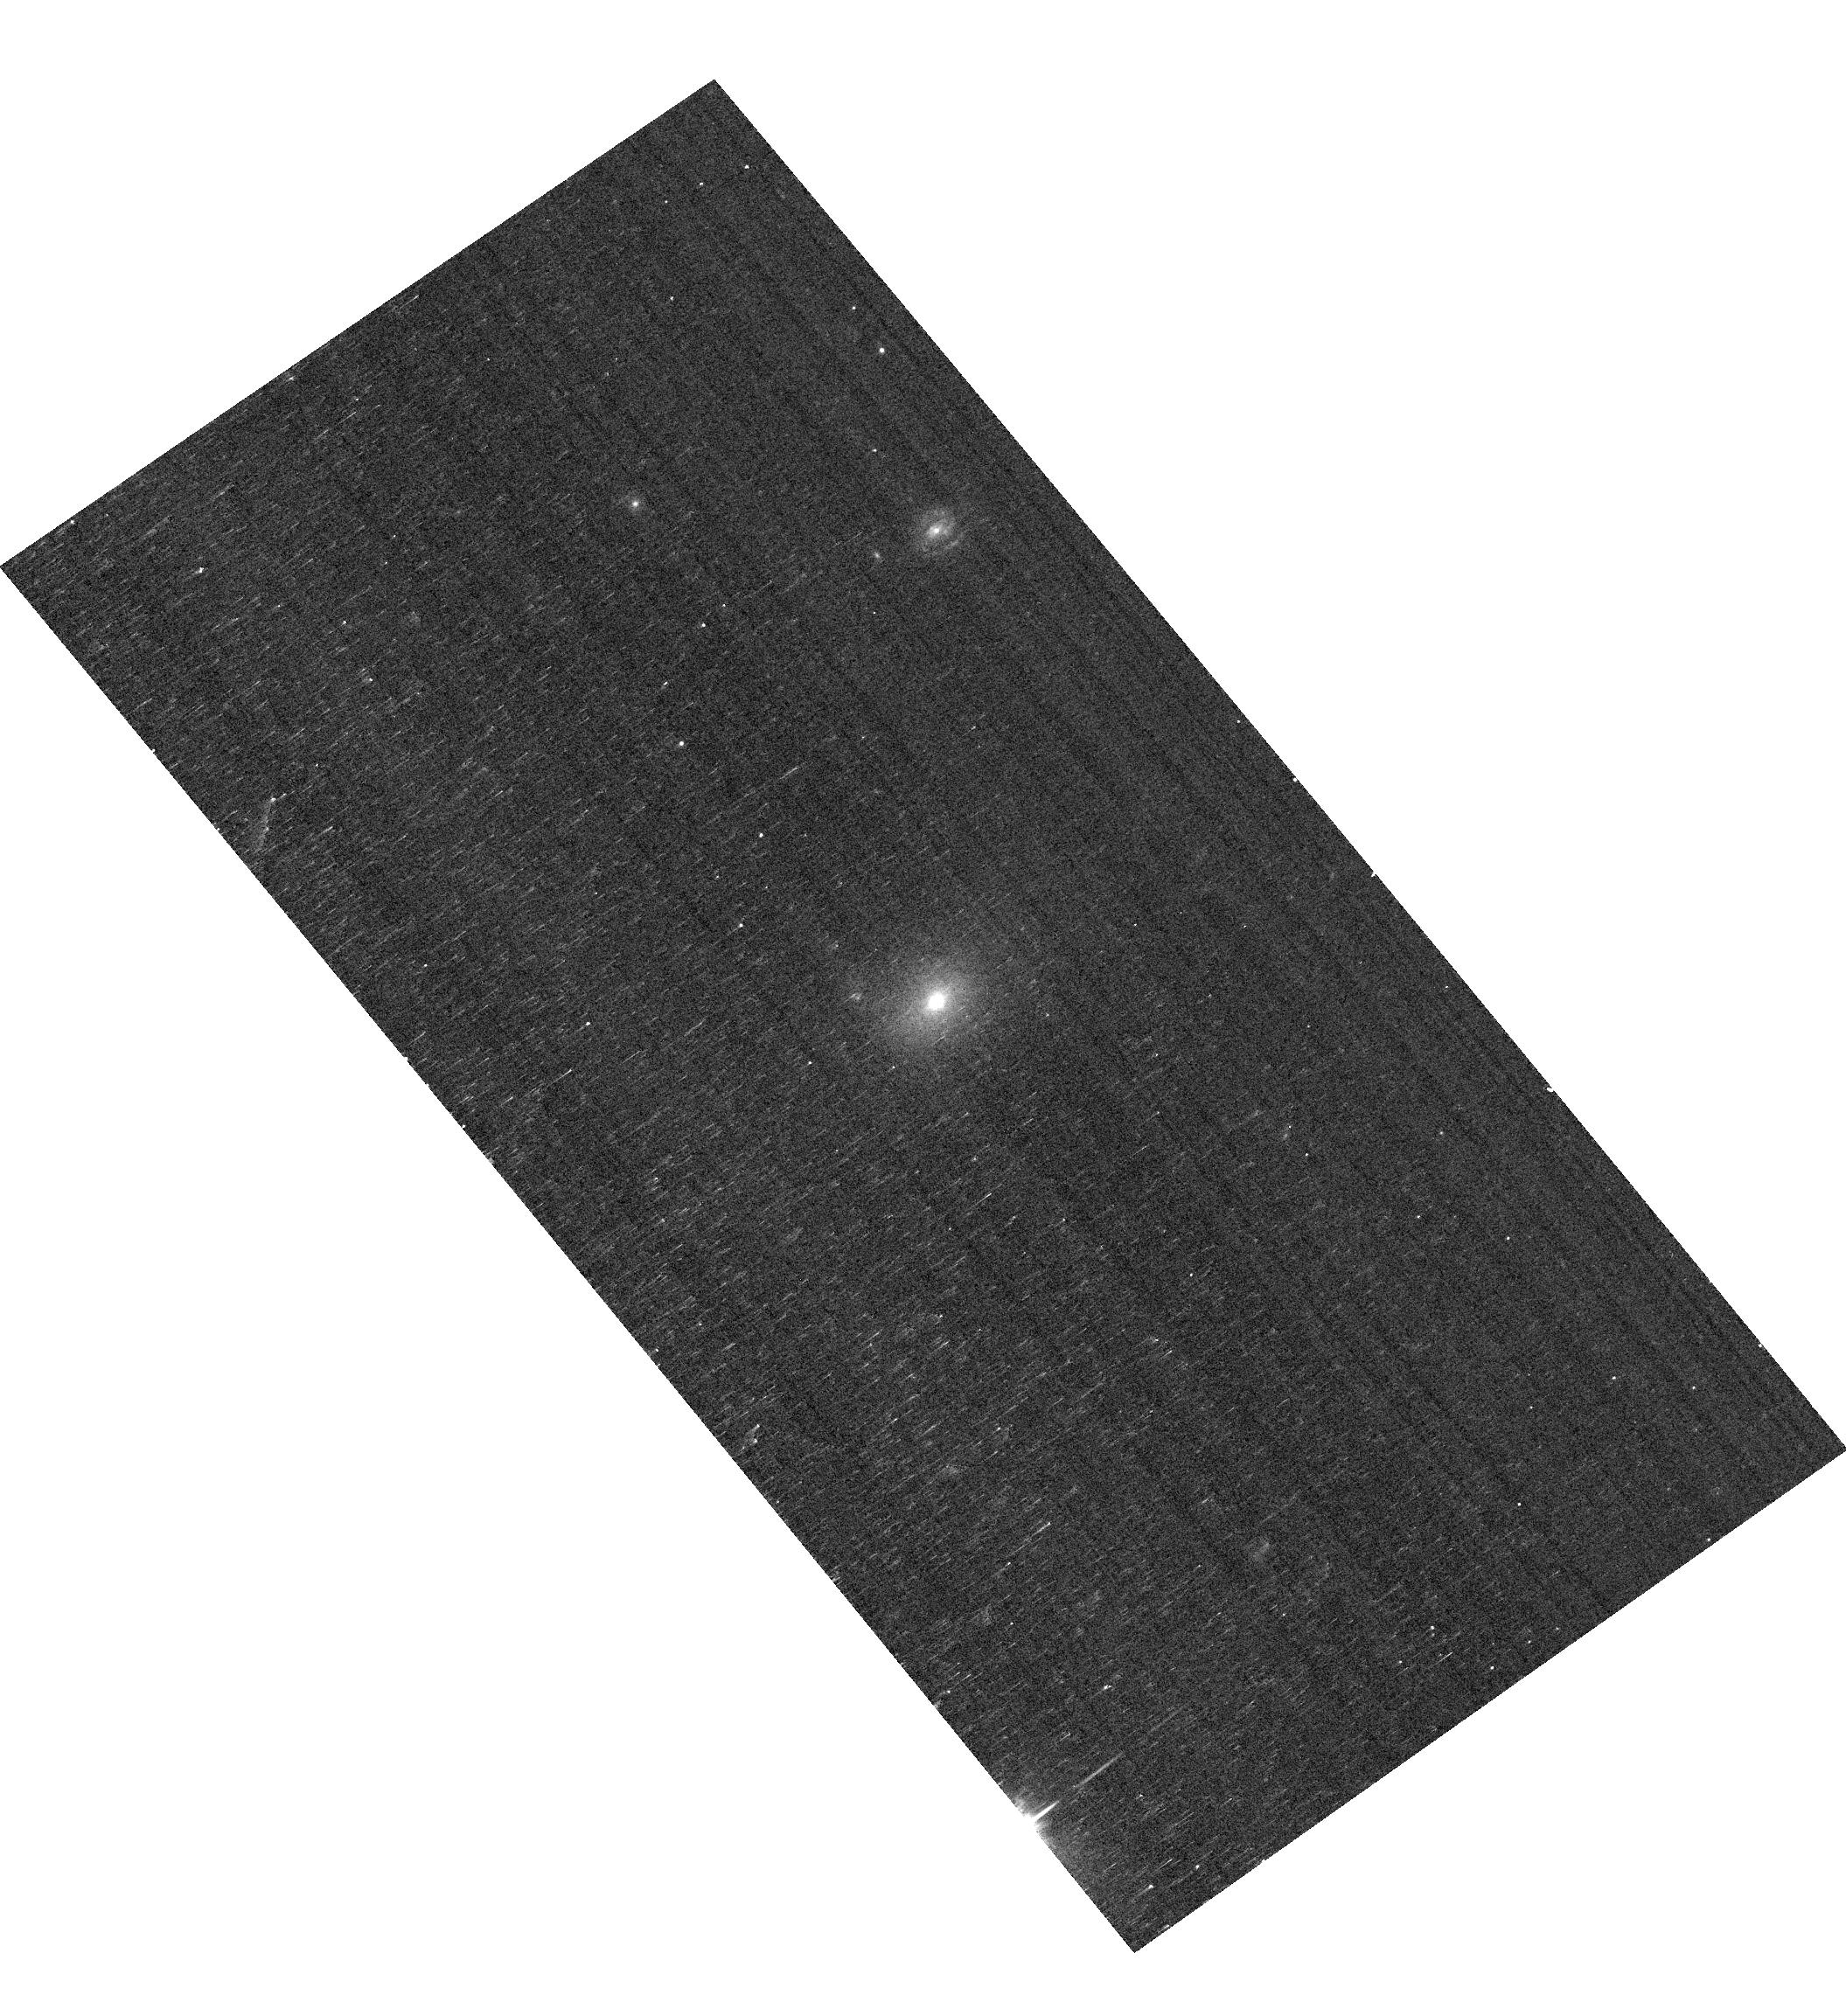
Target: J0954+4717. Instrument: ACS/WFC. Filter: F550M. Exposure: 7 min. Observation ID: hst_17758_01_acs_wfc_f550m_jfhm01

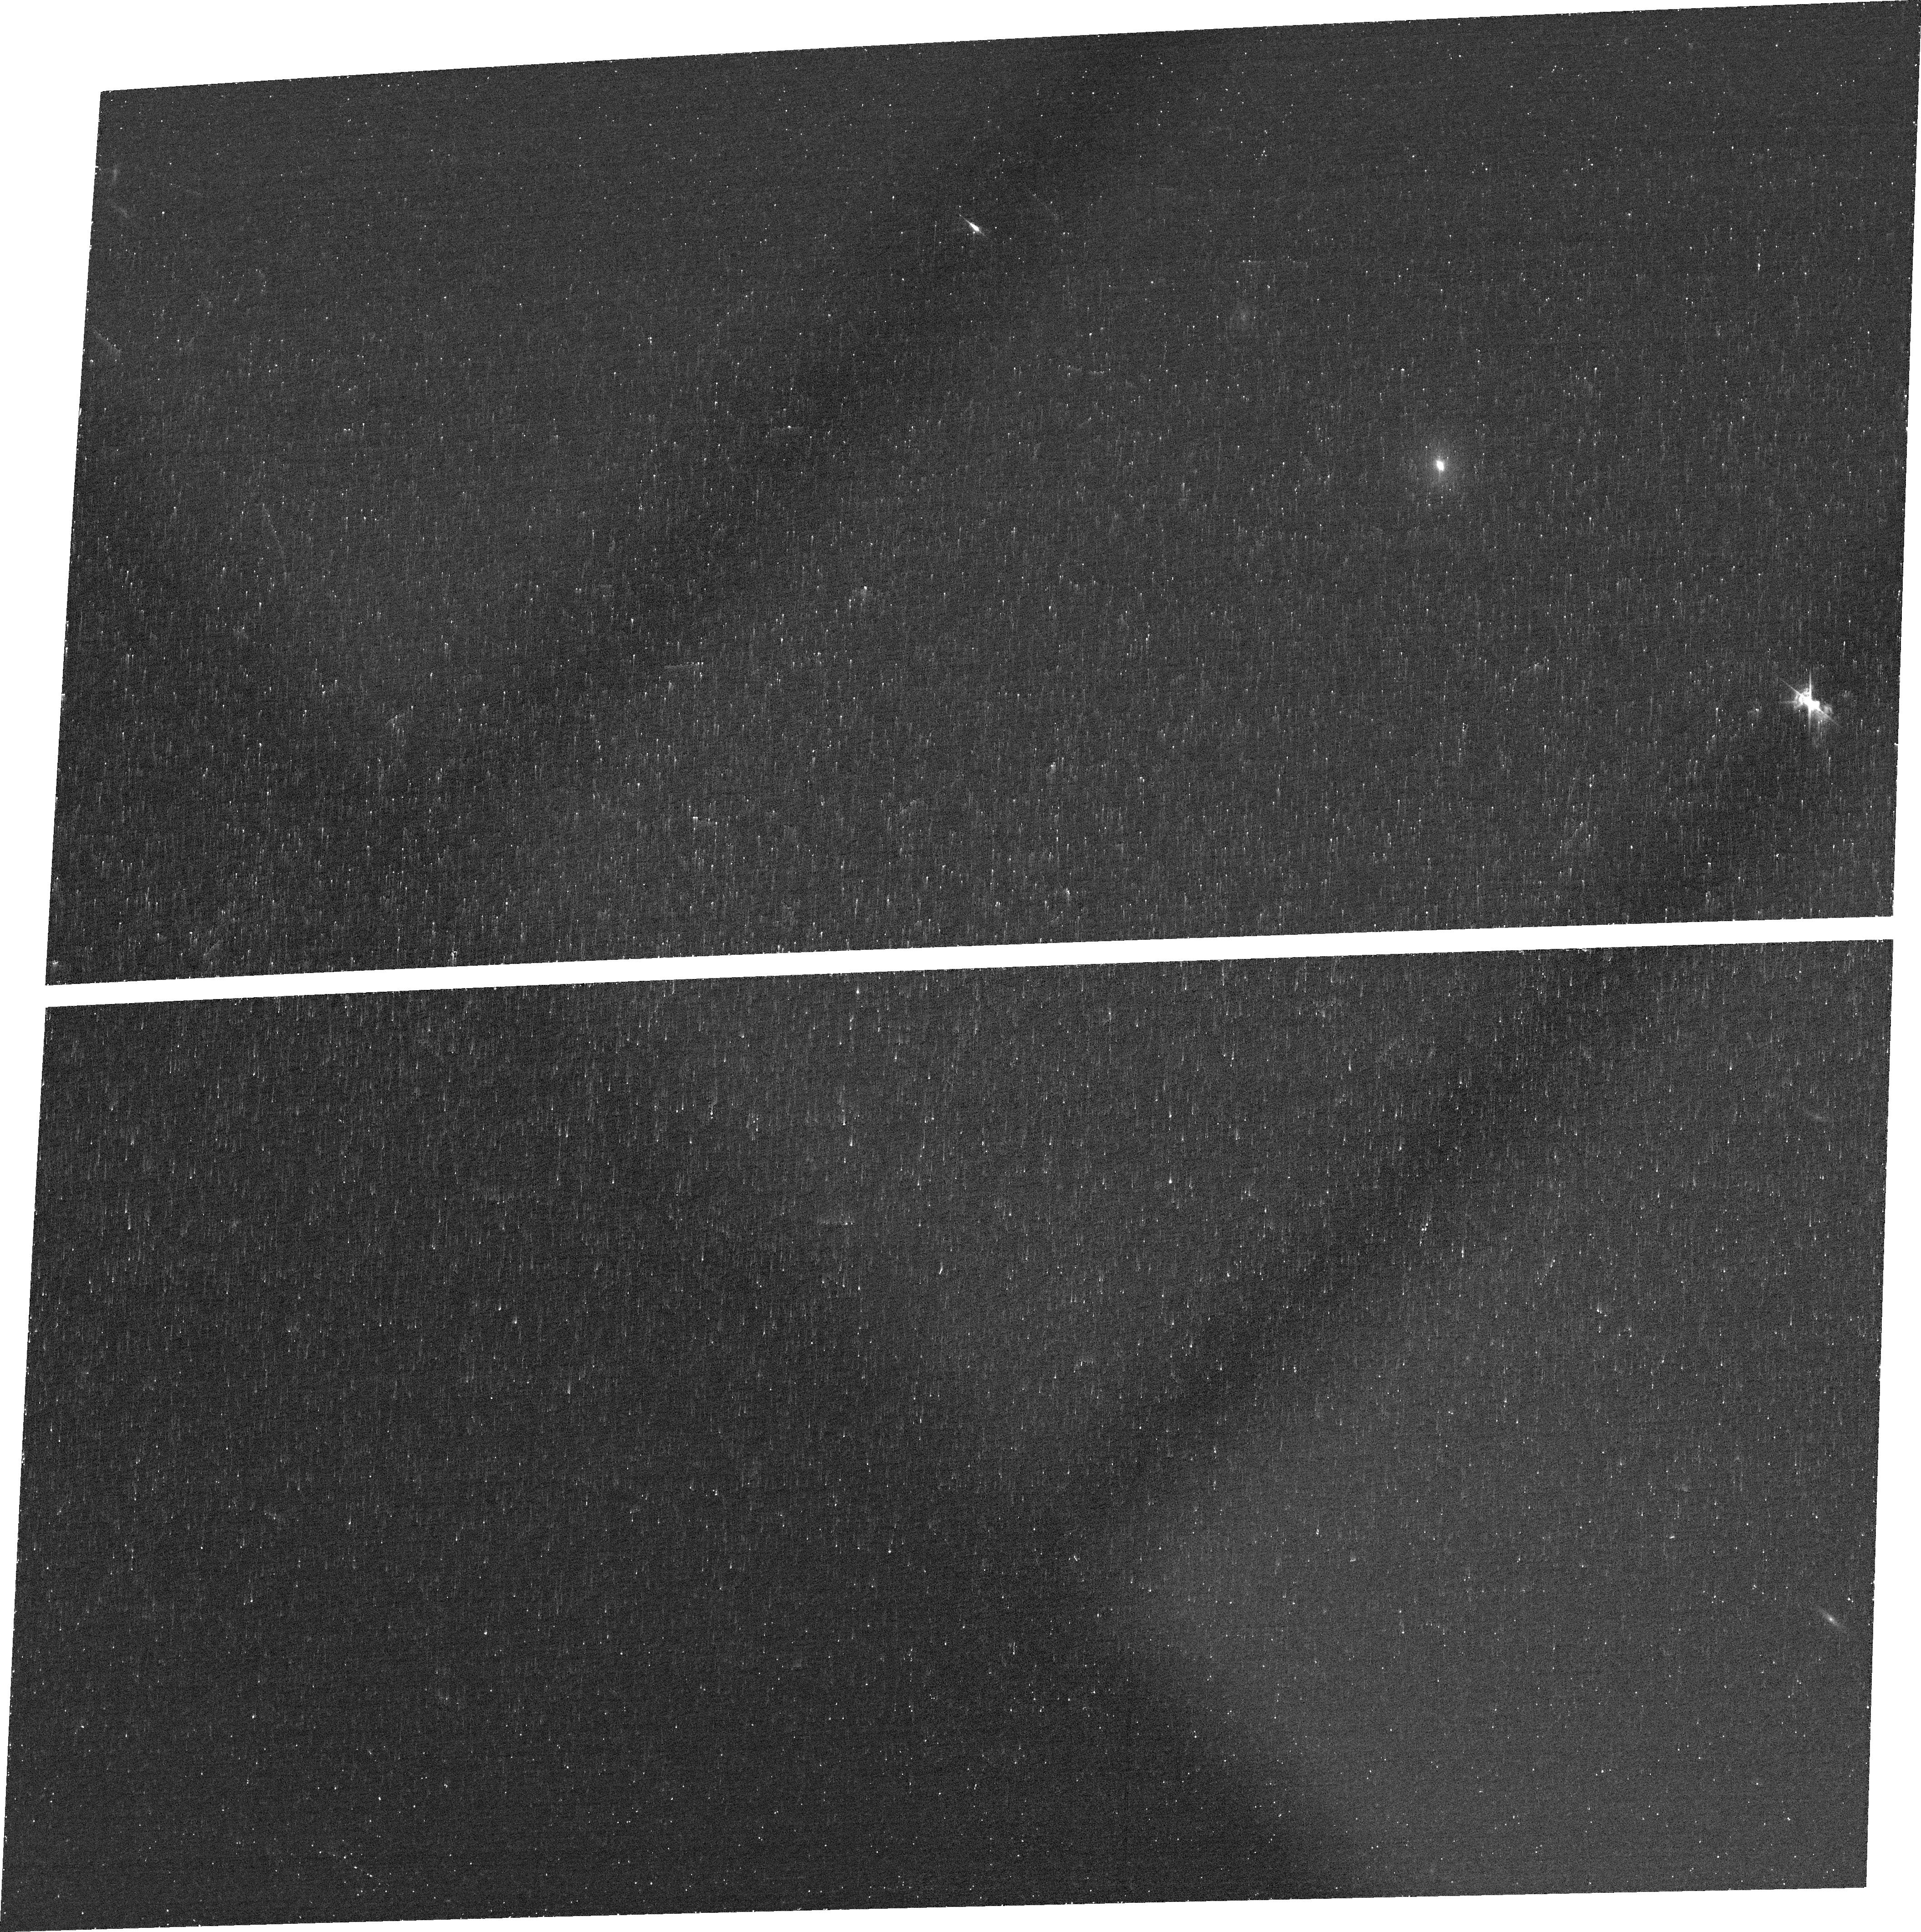
Target: J0954+4717. Instrument: ACS/WFC. Filter: FR505N. Exposure: 27 min. Observation ID: jfhm01020

Radio Jet-driven AGN Feedback in Dwarf Galaxies: A Pilot Study (PI: Liu, Weizhe)

It is still under debate whether stellar feedback can effectively shape the evolution of dwarf galaxies as expected. There is growing evidence, both observational and theoretical, that feedback from active galactic nuclei (AGN) may also contribute to the evolution of dwarf galaxies. Indeed, energetic outflows have been discovered in some dwarf galaxies with AGN, which can provide feedback to their dwarf hosts. In addition to such outflow-driven feedback, radio jet-driven feedback is the other one of the two fundamental forms of AGN feedback. Radio jet is also deemed an important mechanism for the launch of some powerful outflows. A close examination of the radio jet-related feedback is essential for a more comprehensive understanding of AGN feedback in dwarf galaxies. So here we propose to map the [O III]-emitting gas and examine radio jet-driven feedback and its relation to the rapid outflow in a dwarf galaxy with the most extended radio jet known in such systems, using high spatial resolution (~50 pc) ACS imaging and STIS long-slit spectroscopy. Our main objectives are: (1) characterize the role of the radio jet in driving the outflow; (2) examine the interaction between the radio jet and the interstellar medium; (3) obtain the dynamics of the outflow; (4) evaluate the overall impact from the radio jet and the outflow on the evolution of dwarf galaxies.